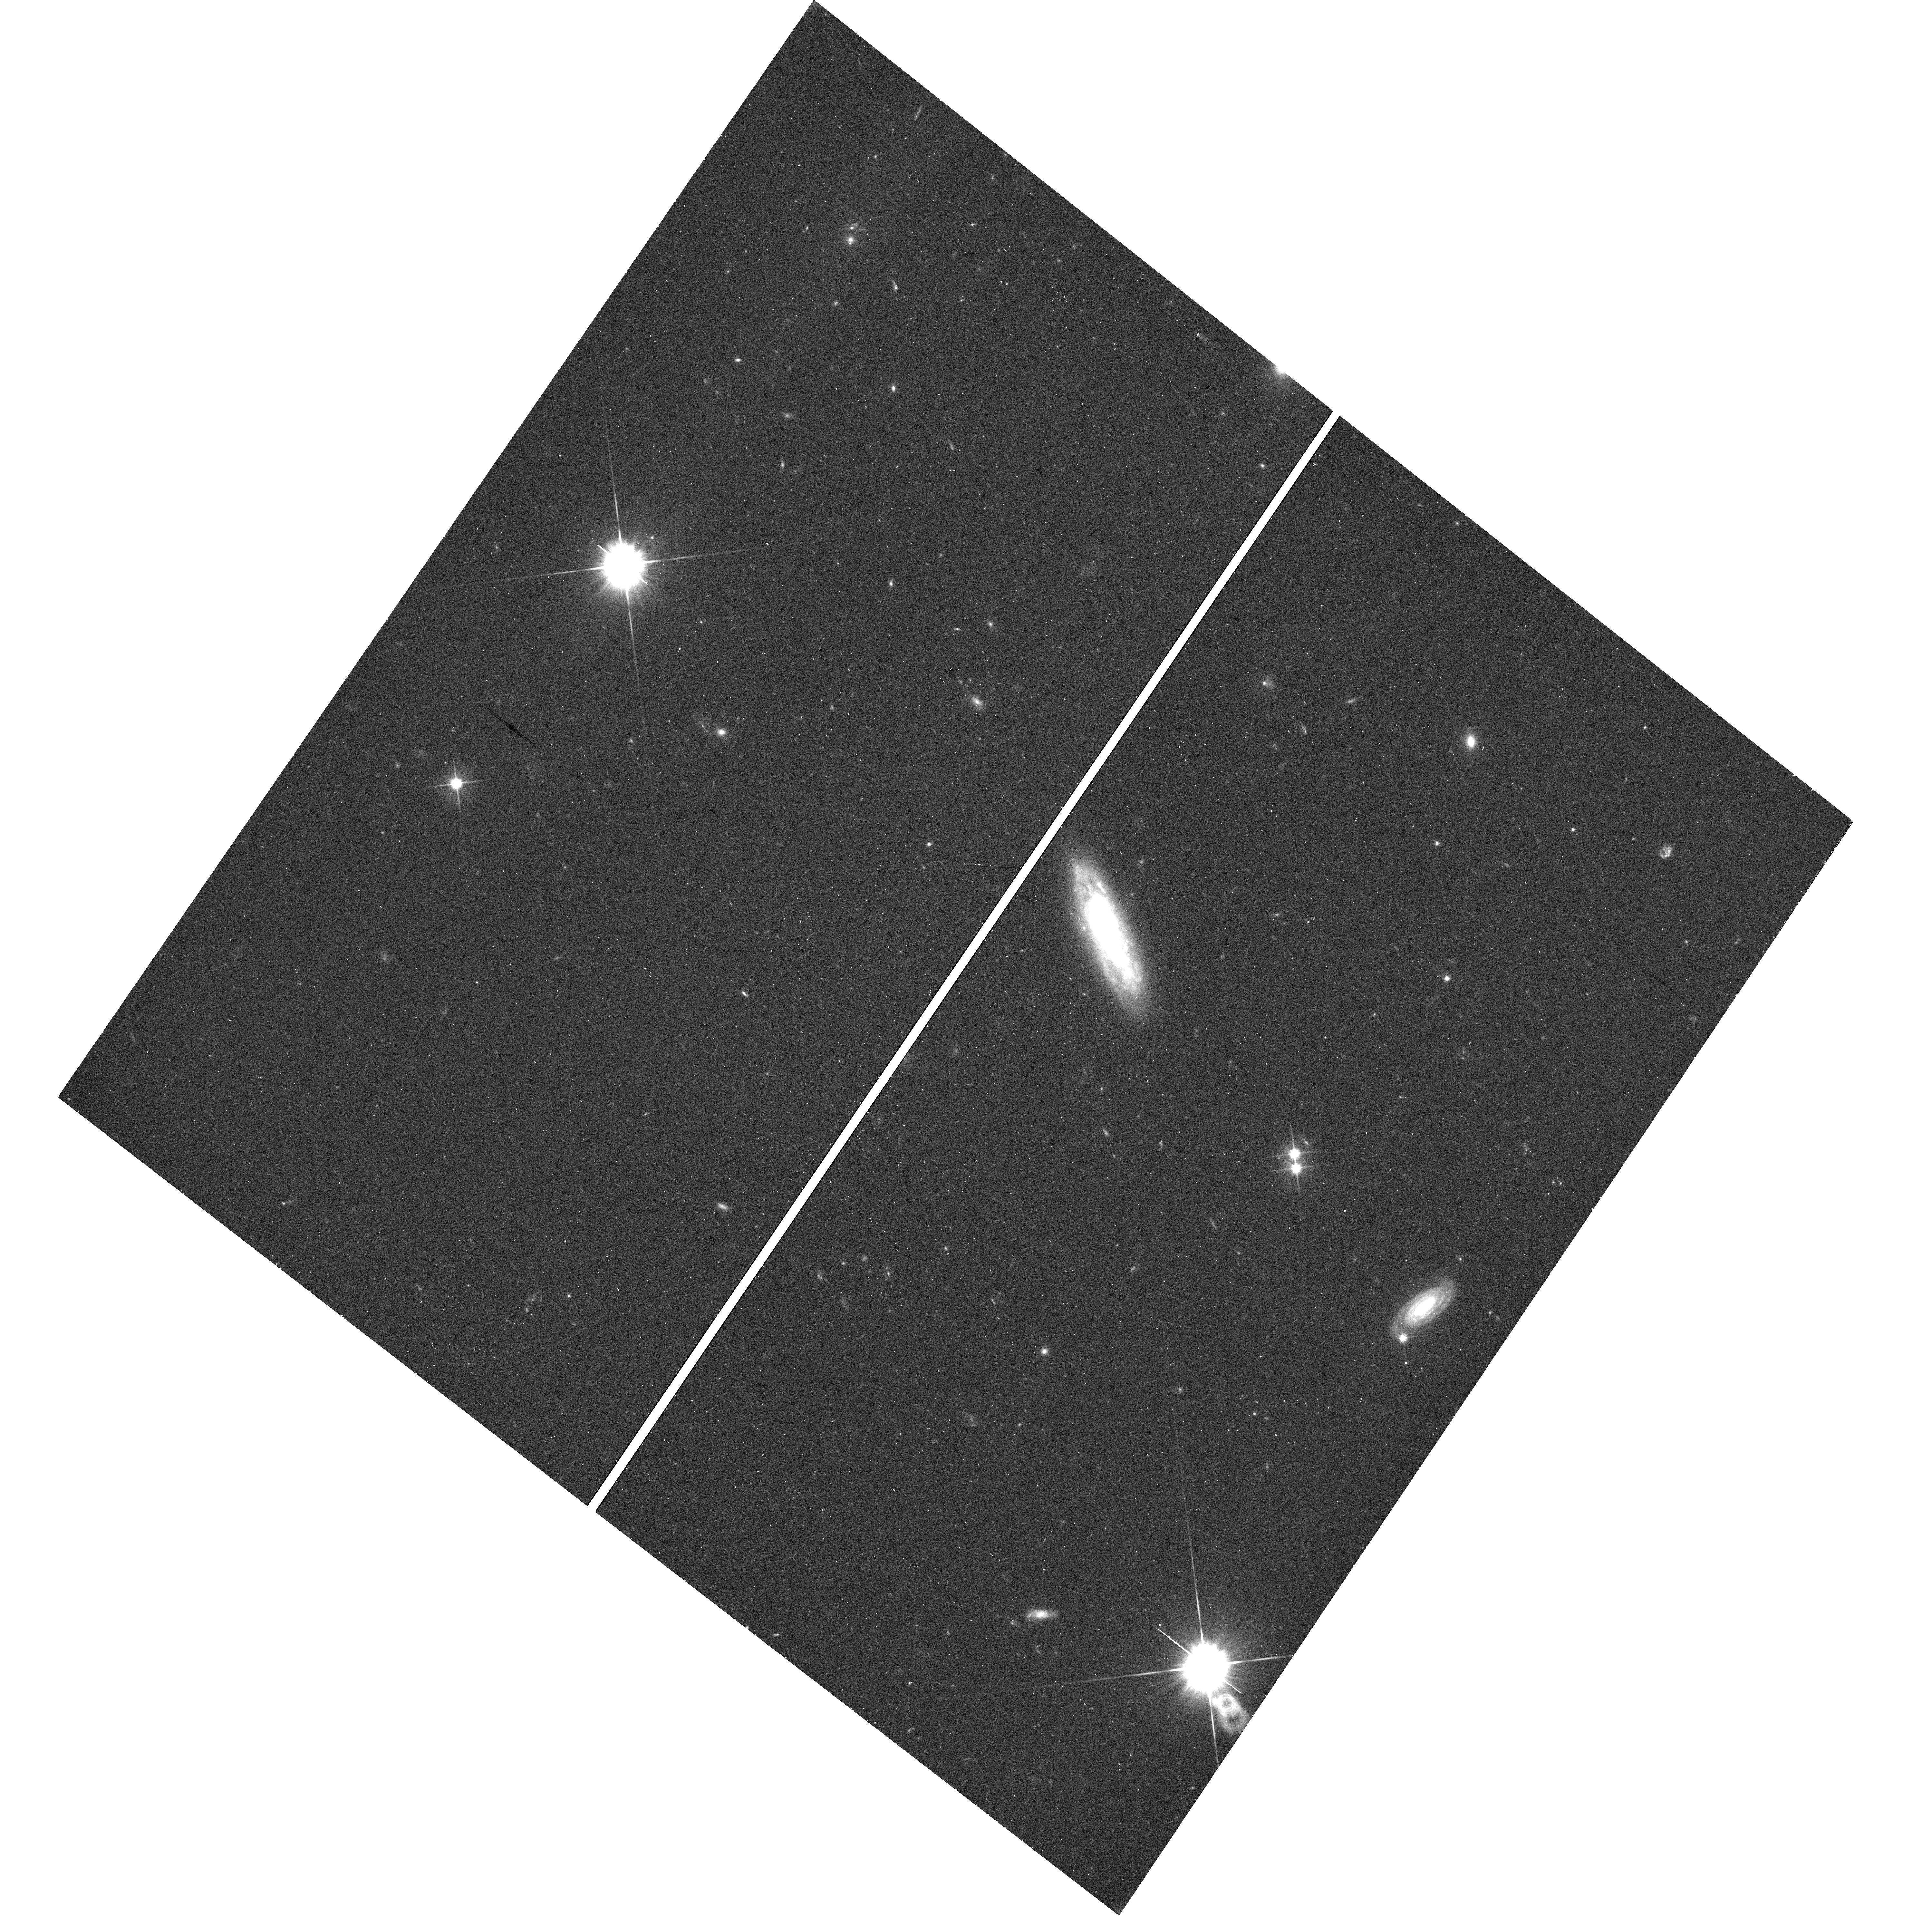
Target: DESIJ122920.14+604844.4
Instrument: WFC3/UVIS
Filter: F606W
Exposure: 20 min
Observation ID: hst_17735_0c_wfc3_uvis_f606w_iffo0c

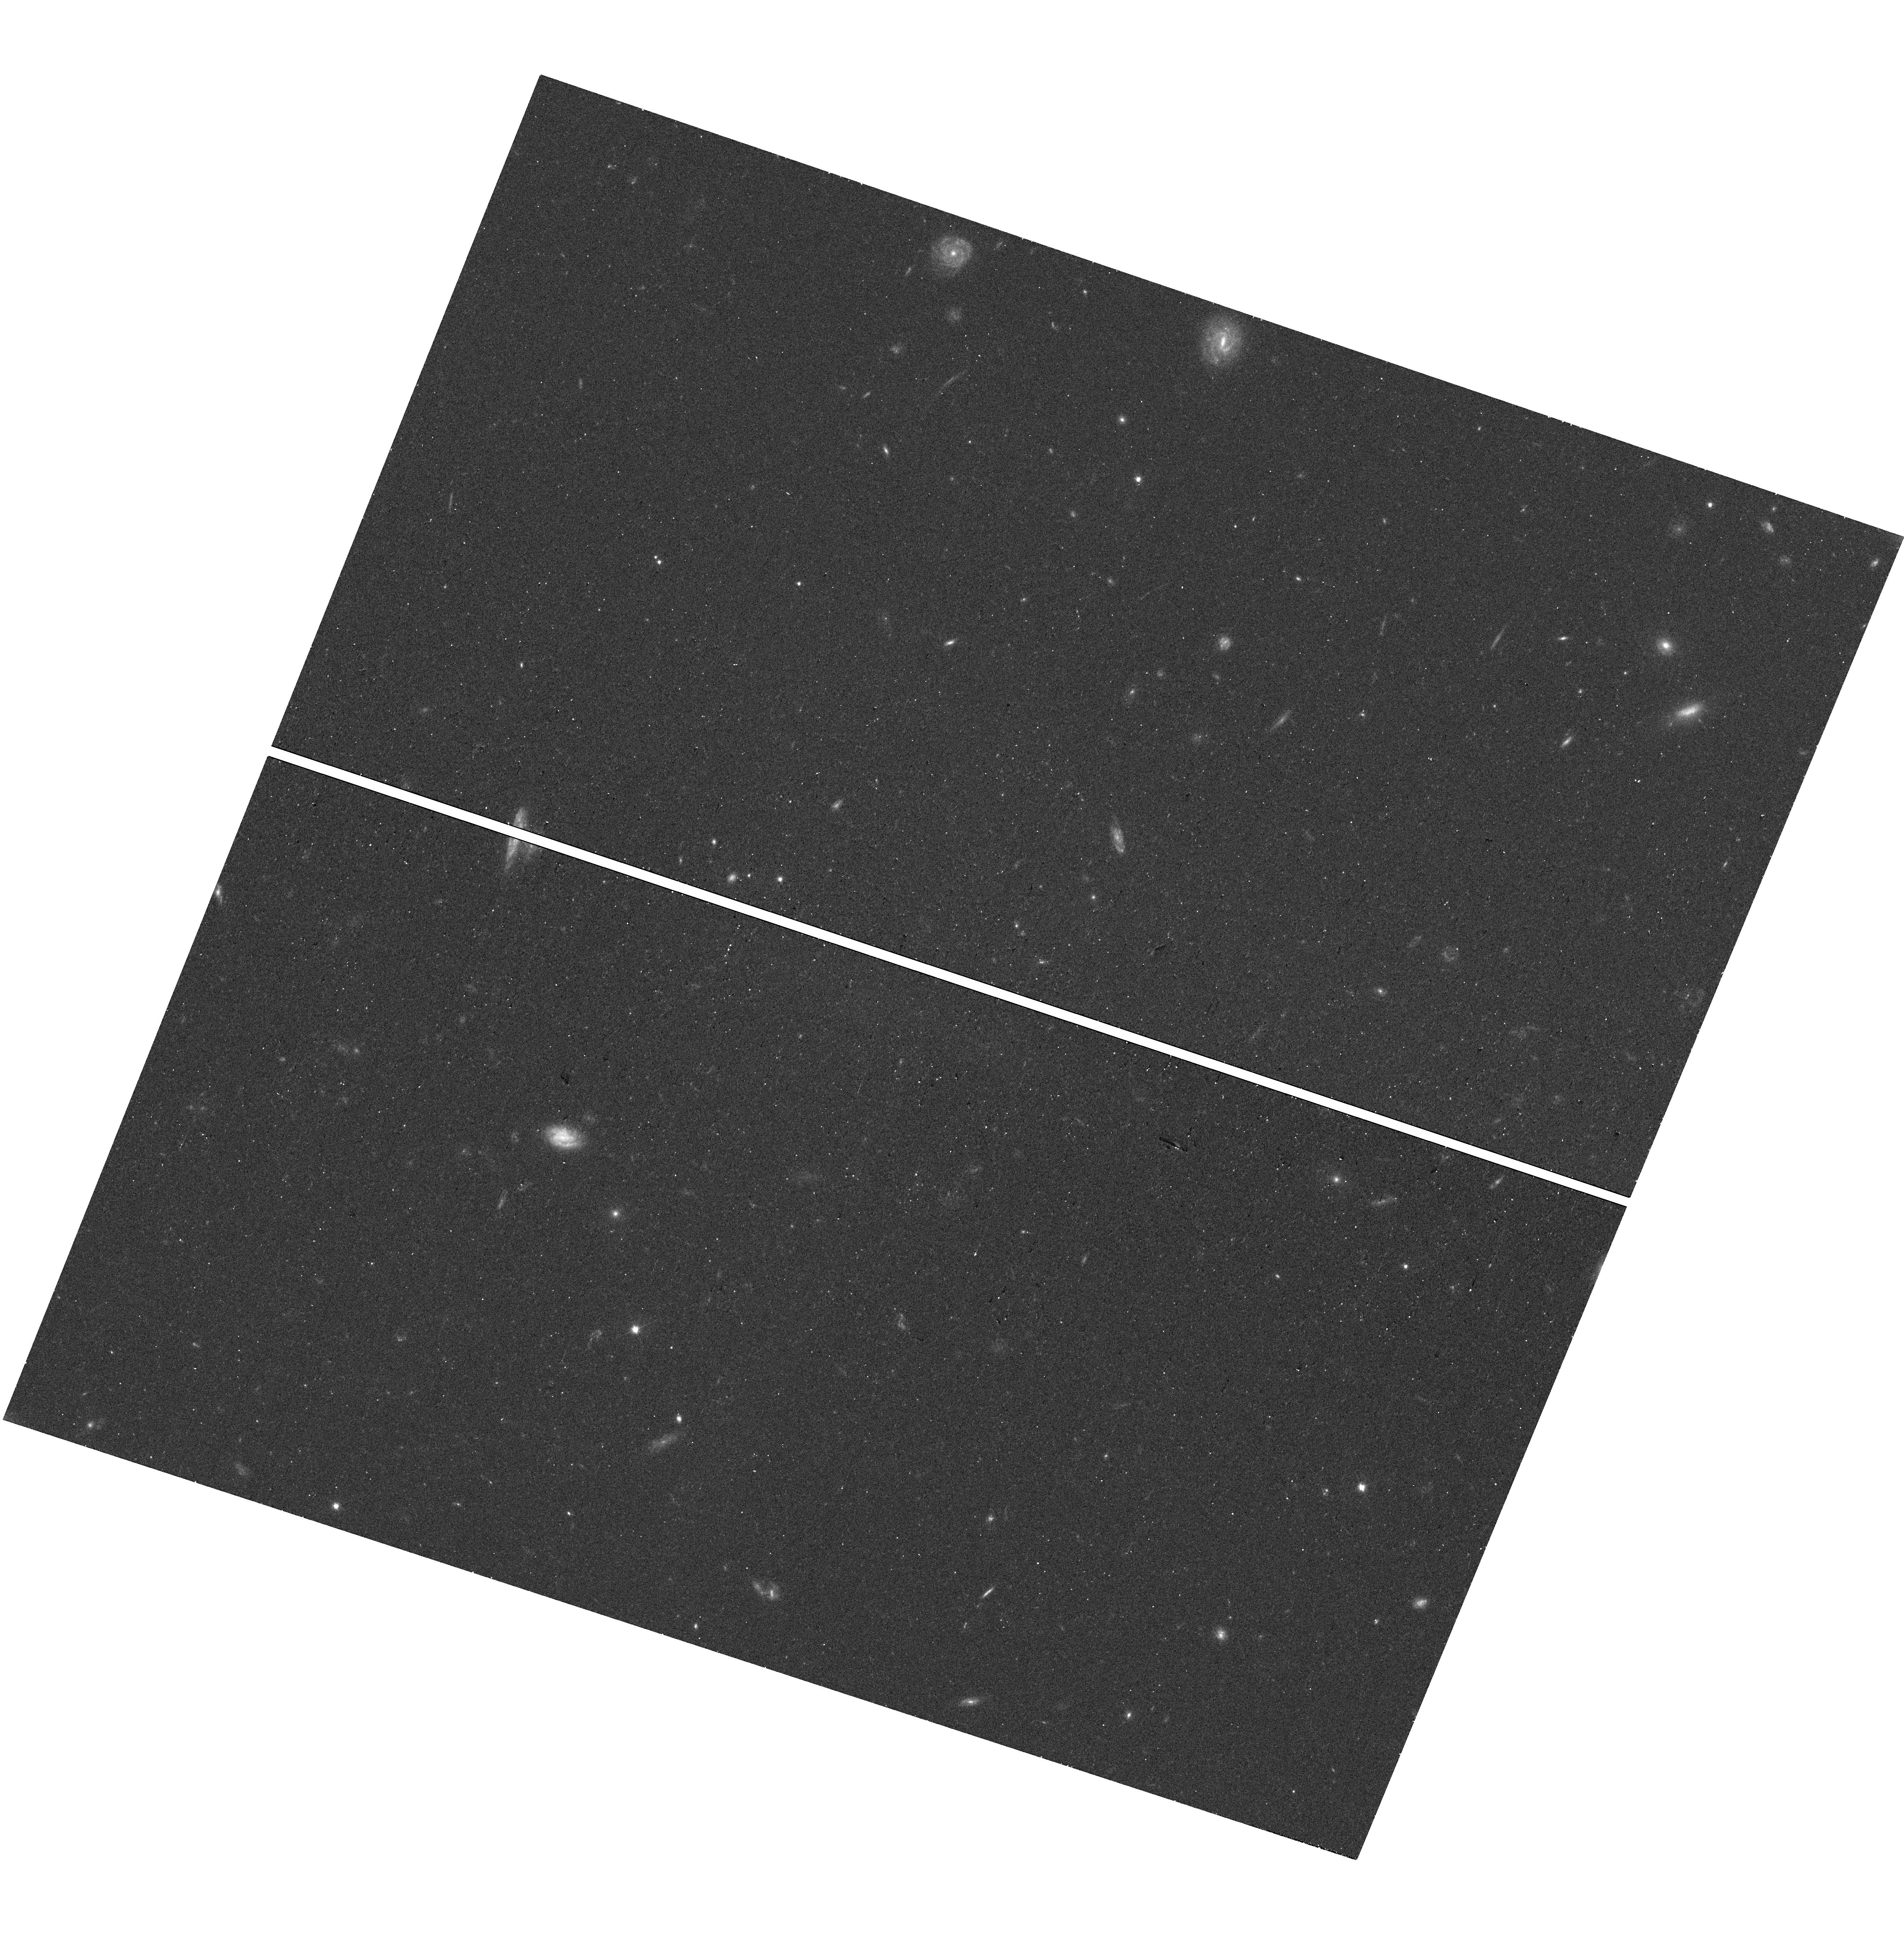
Target: DESIJ115641.16+005558.0
Instrument: WFC3/UVIS
Filter: F606W
Exposure: 14 min
Observation ID: hst_17735_38_wfc3_uvis_f606w_iffo38

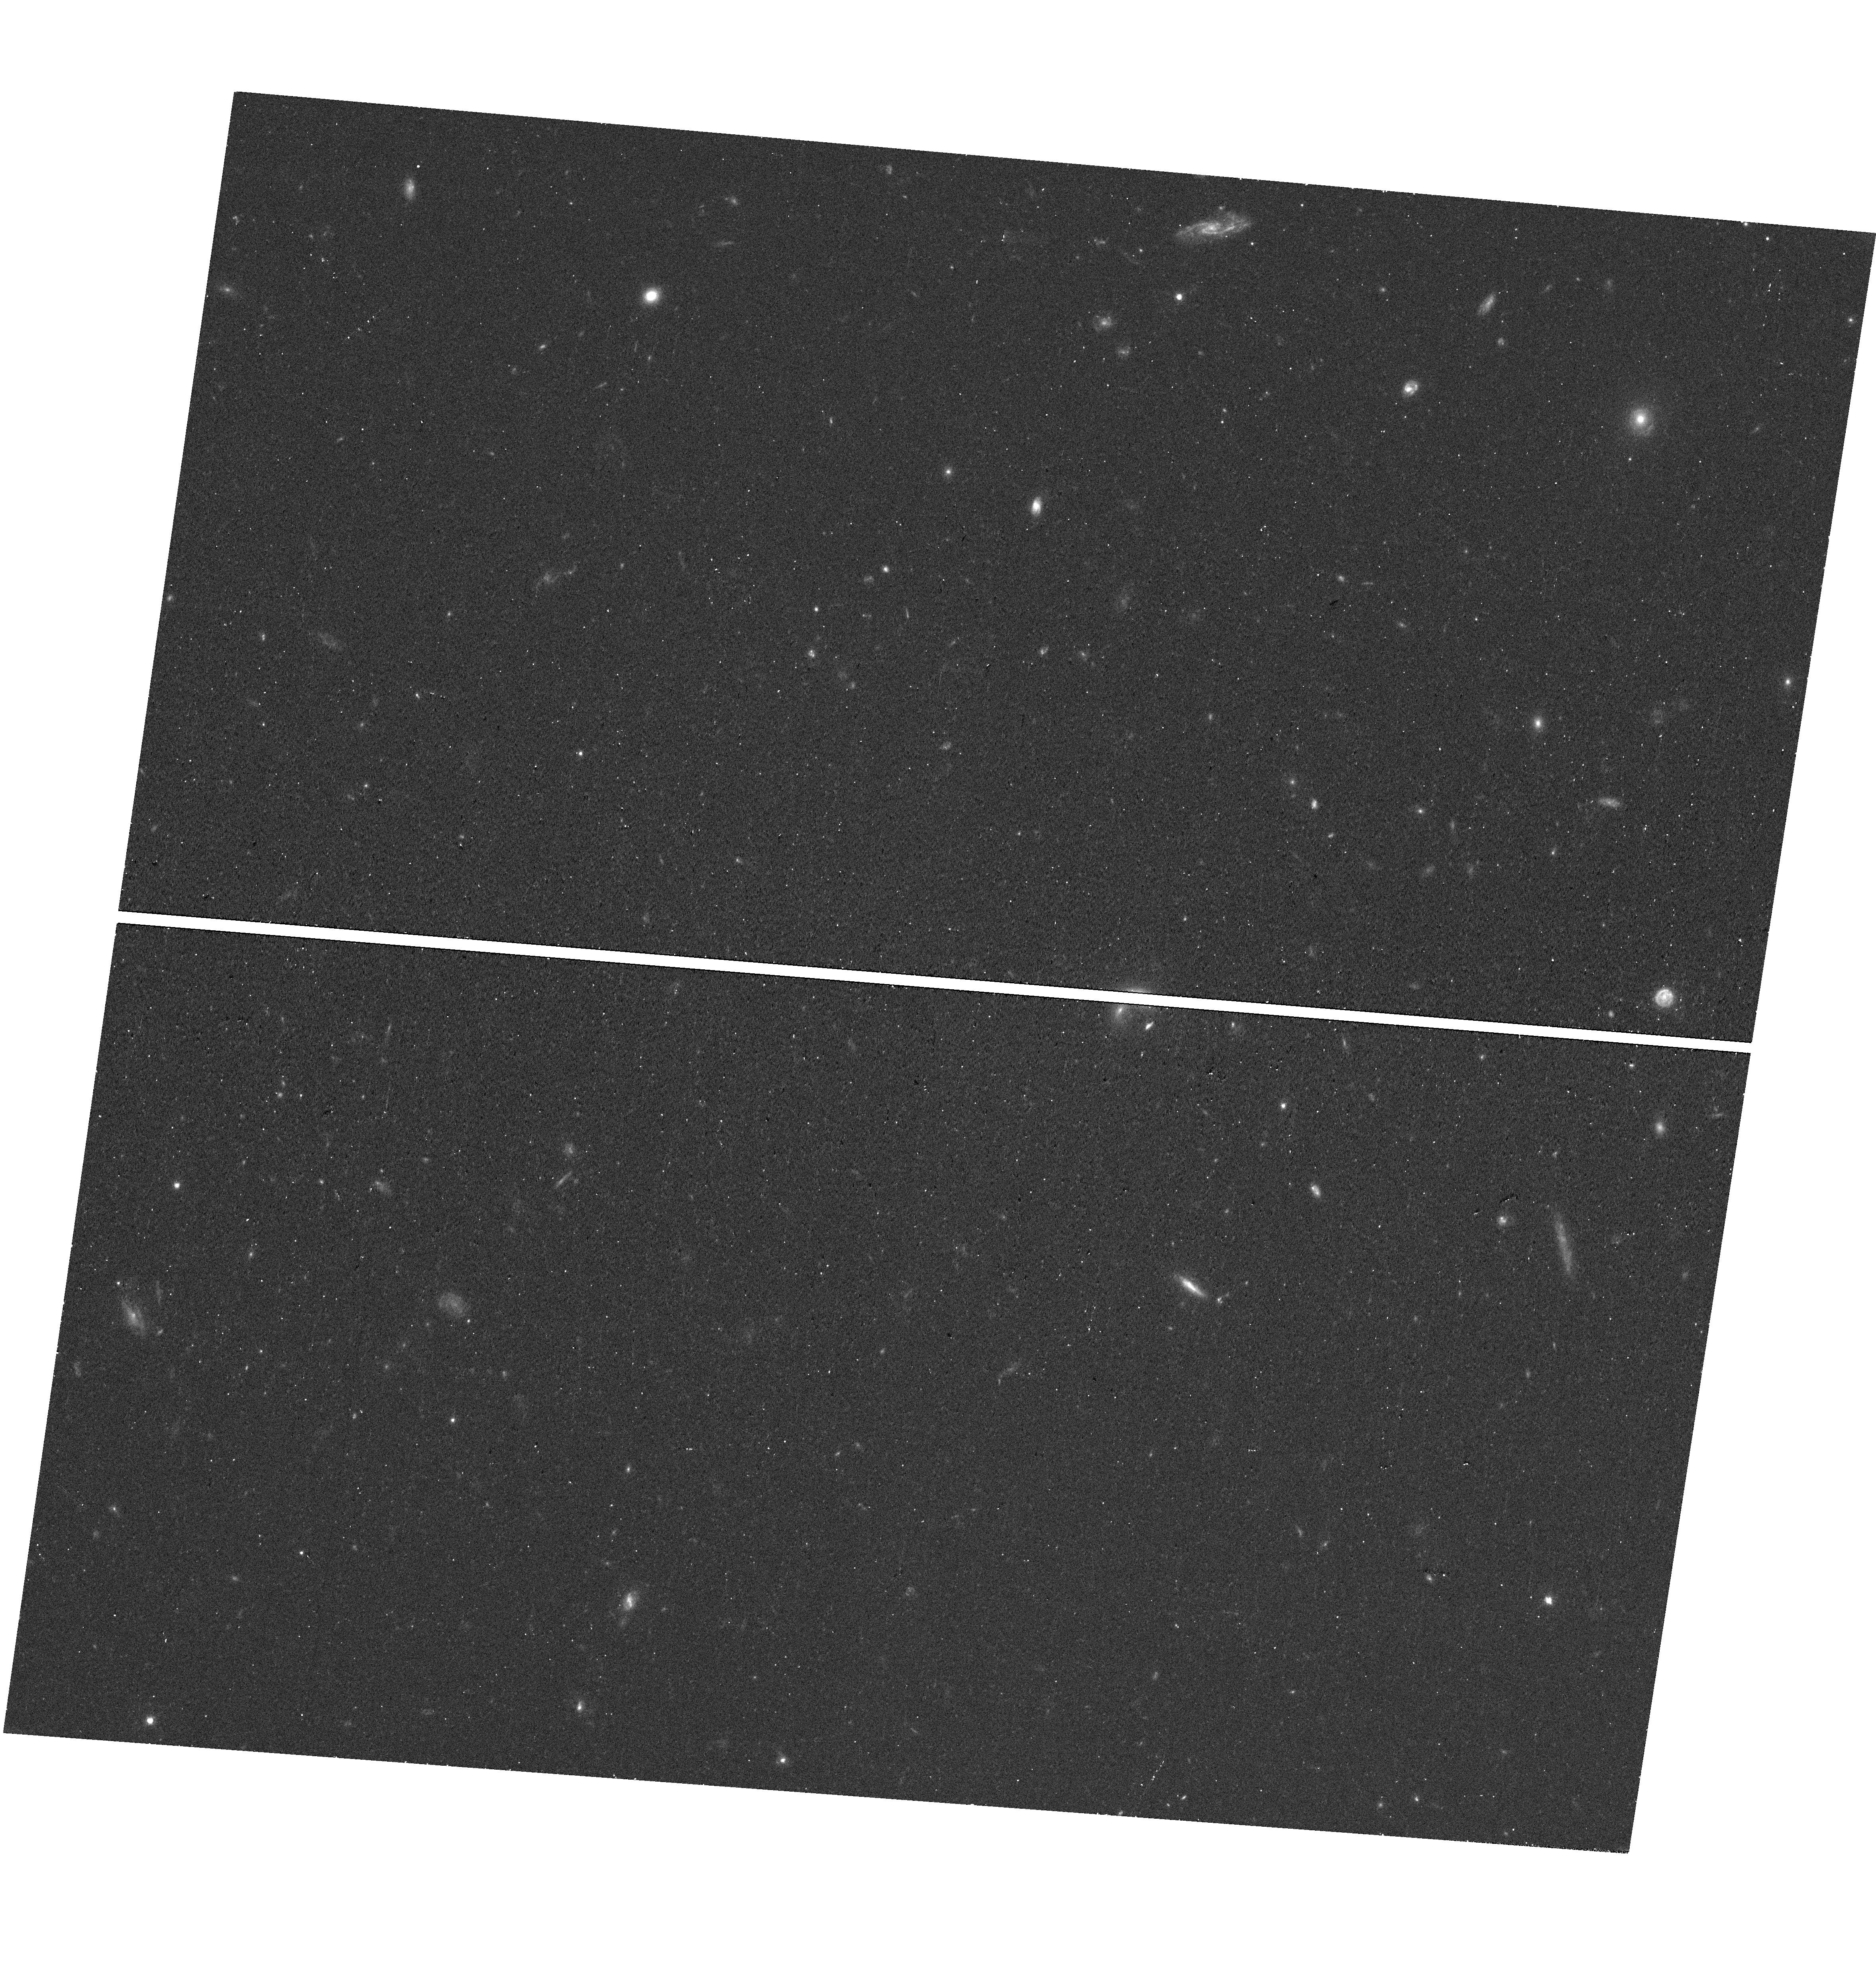
Target: DESIJ123105.51+613446.5
Instrument: WFC3/UVIS
Filter: F606W
Exposure: 14 min
Observation ID: hst_17735_0l_wfc3_uvis_f606w_iffo0l

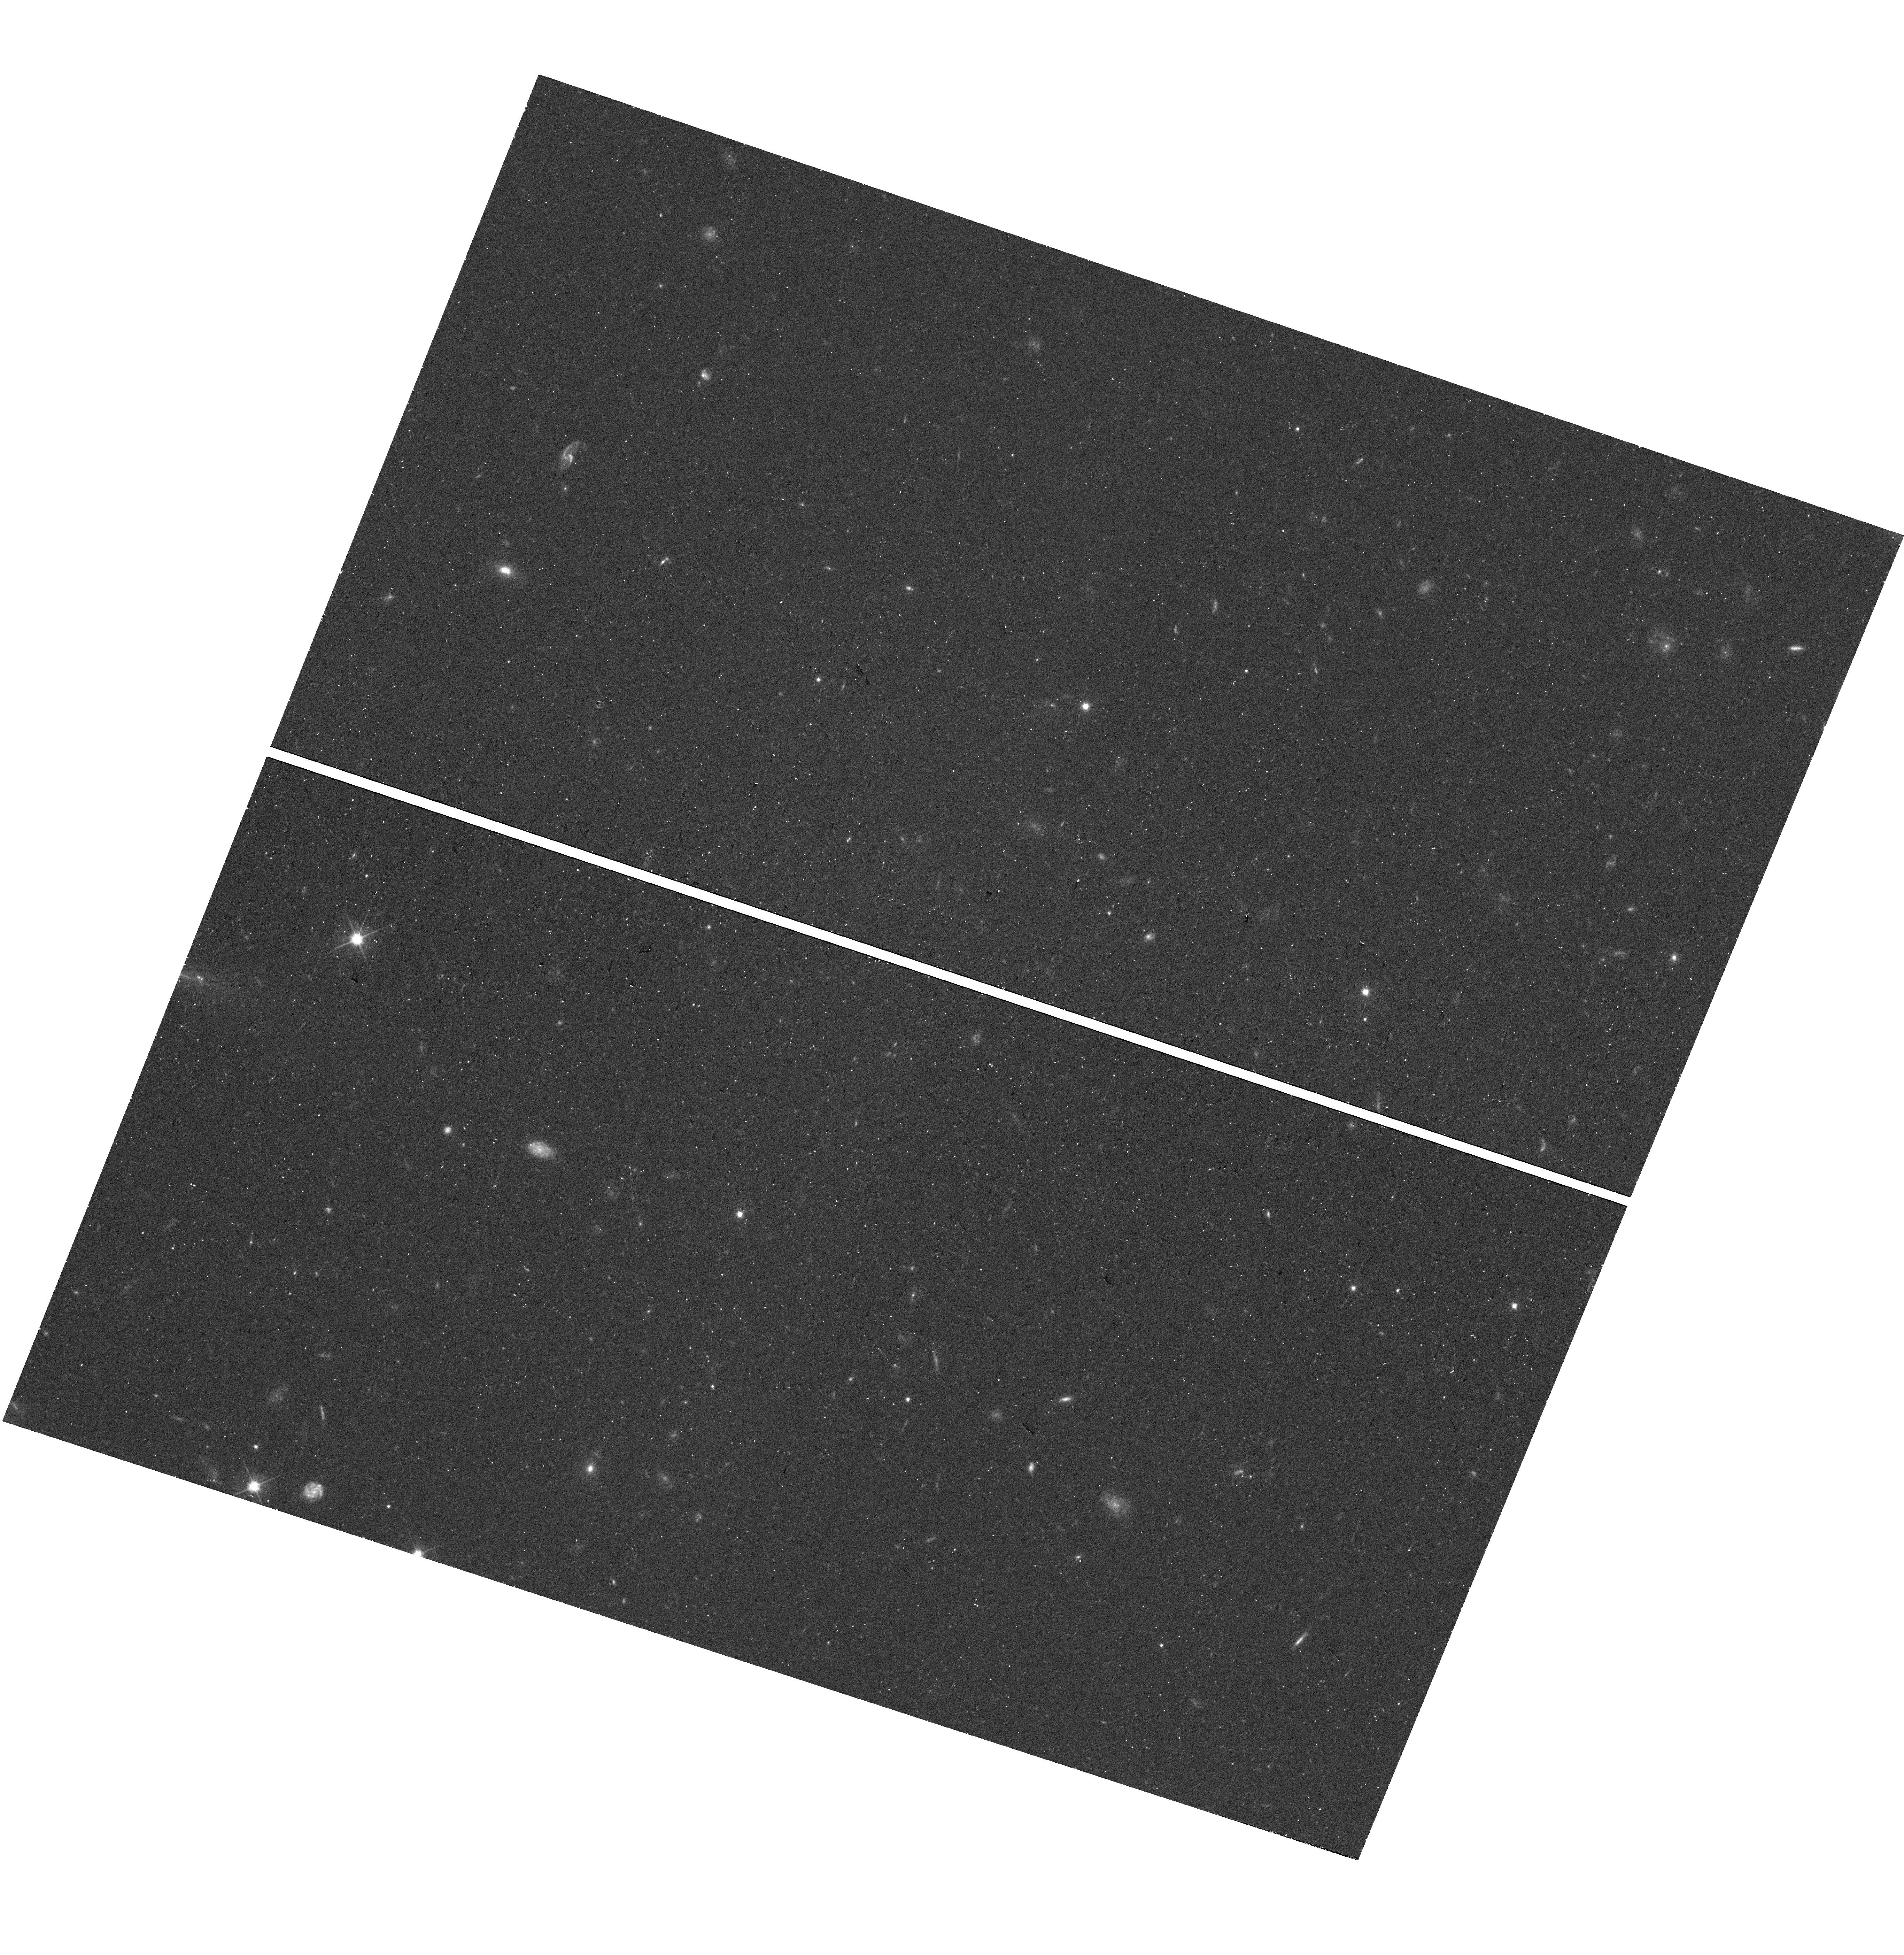
Target: DESIJ121206.99-002817.8
Instrument: WFC3/UVIS
Filter: F606W
Exposure: 14 min
Observation ID: hst_17735_16_wfc3_uvis_f606w_iffo16

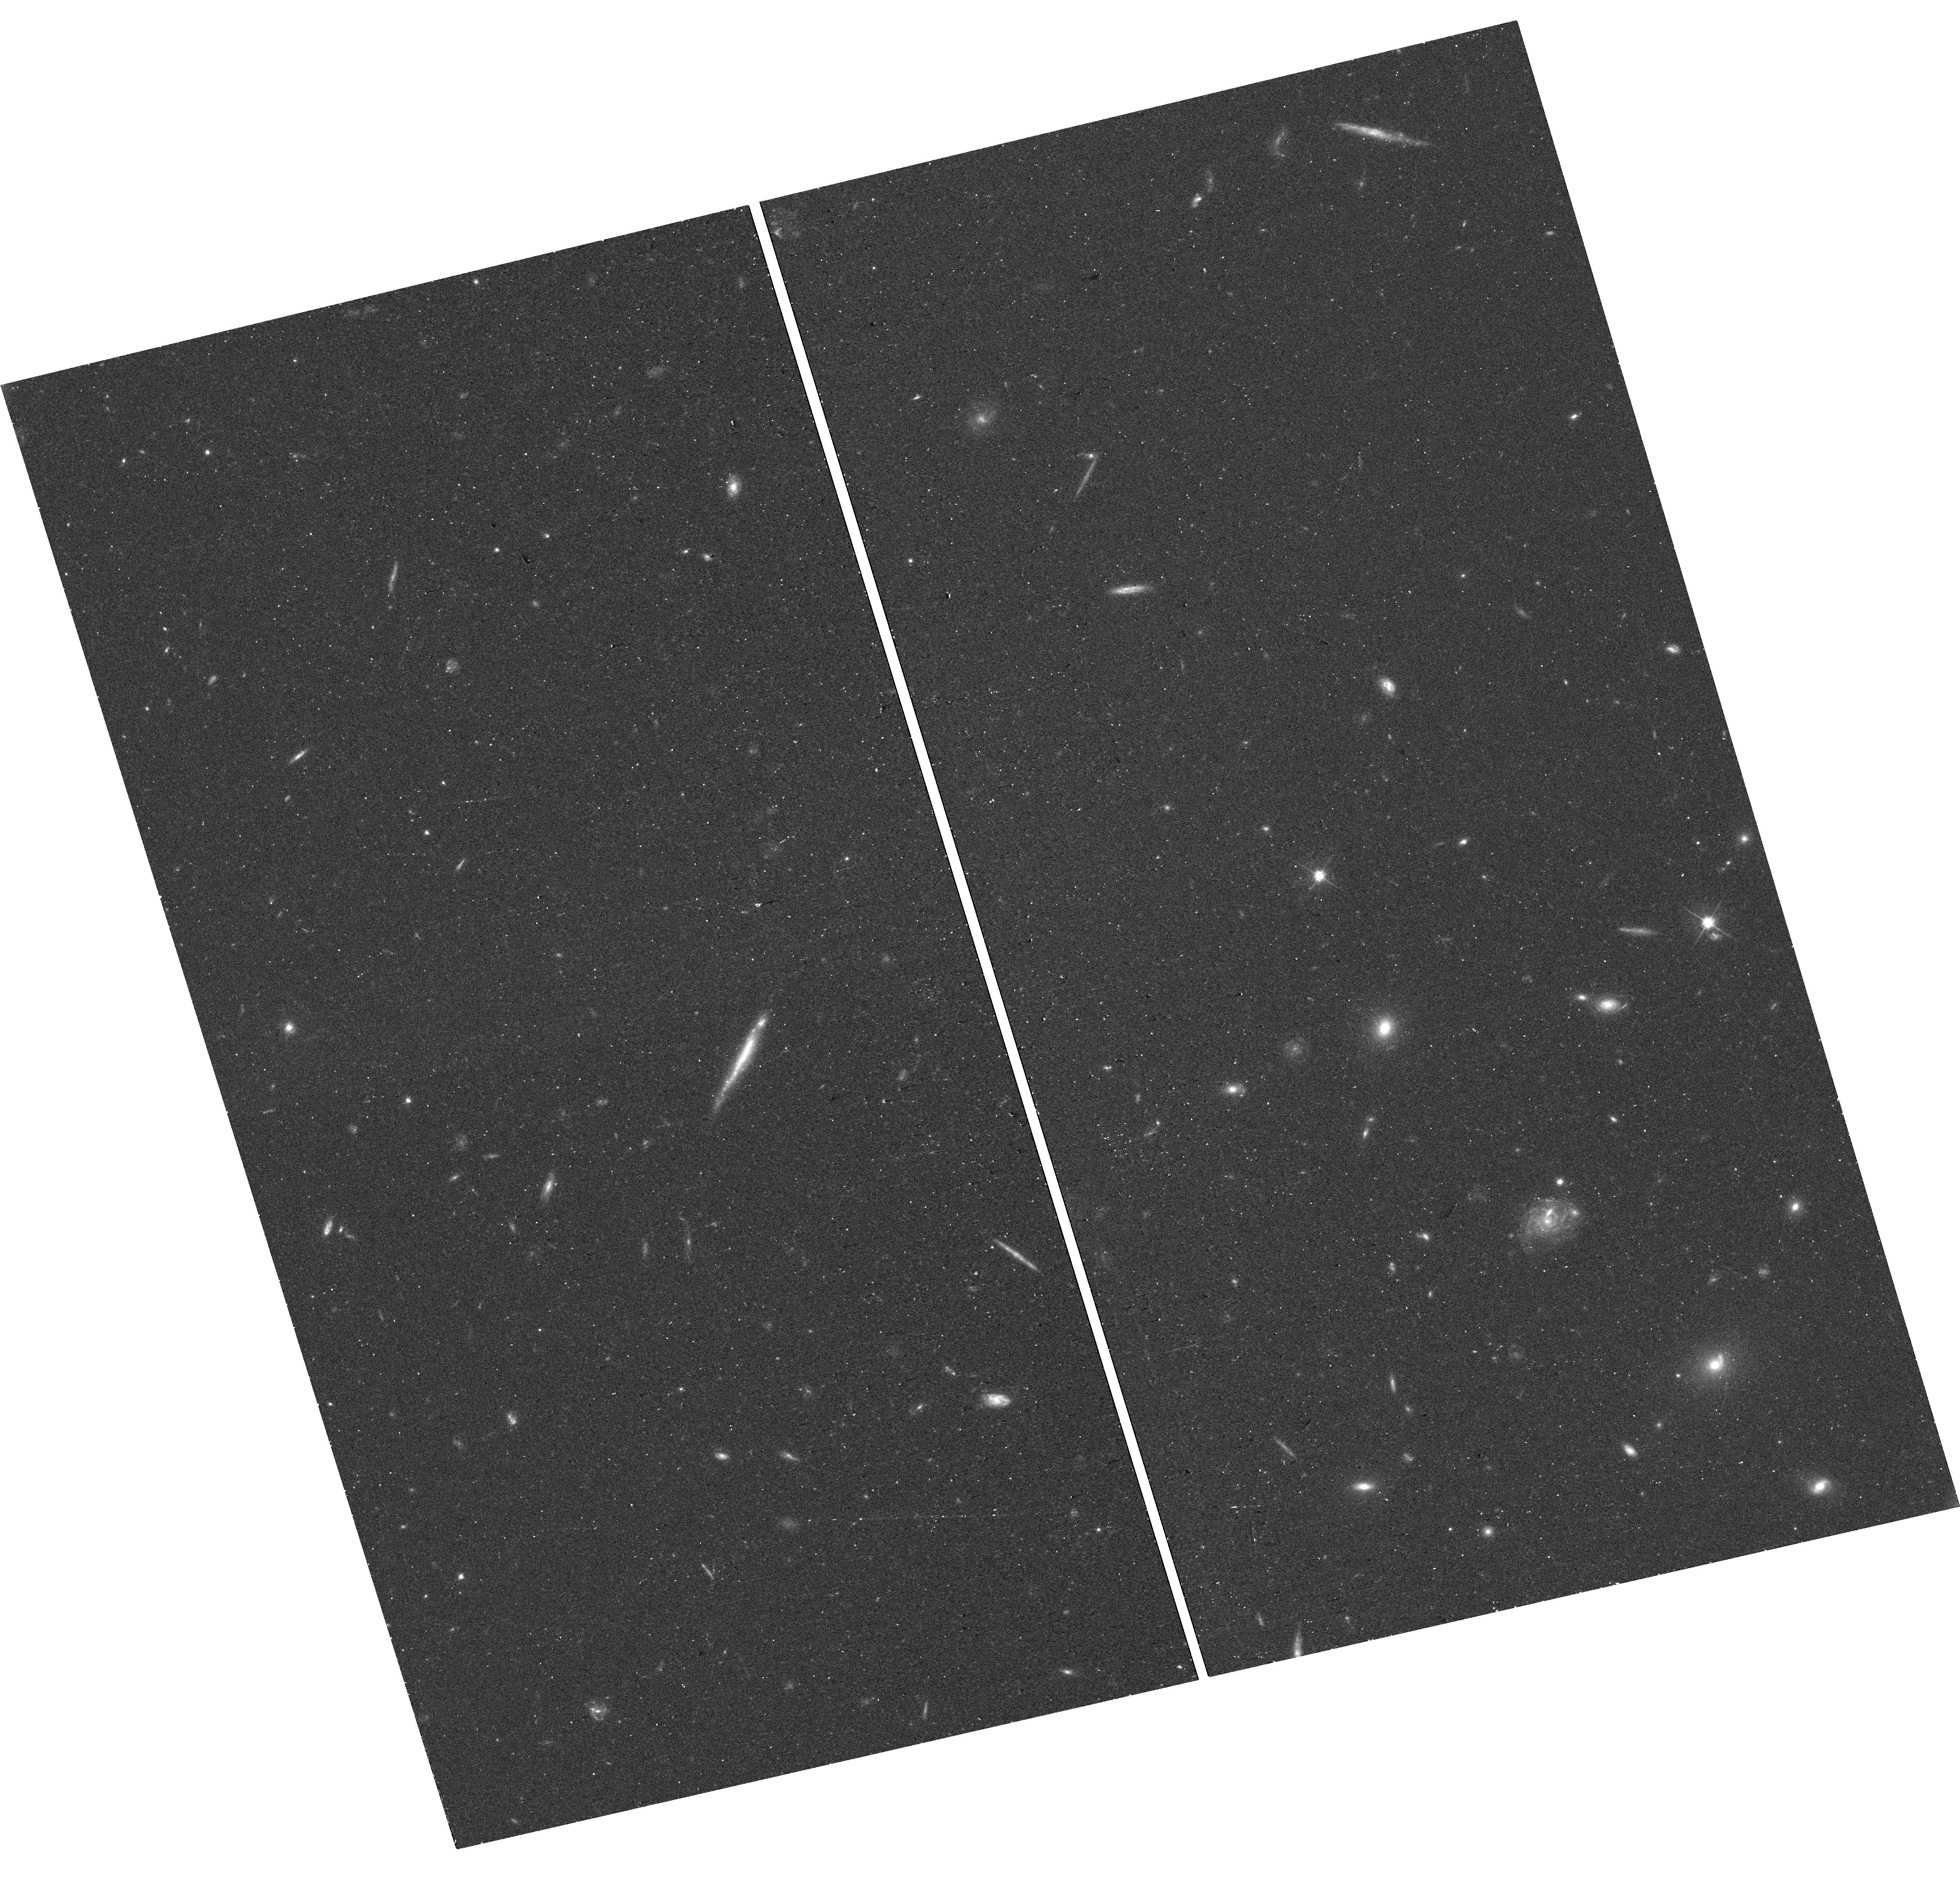
Target: DESIJ125735.69+260905.0
Instrument: WFC3/UVIS
Filter: F606W
Exposure: 20 min
Observation ID: hst_17735_65_wfc3_uvis_f606w_iffo65

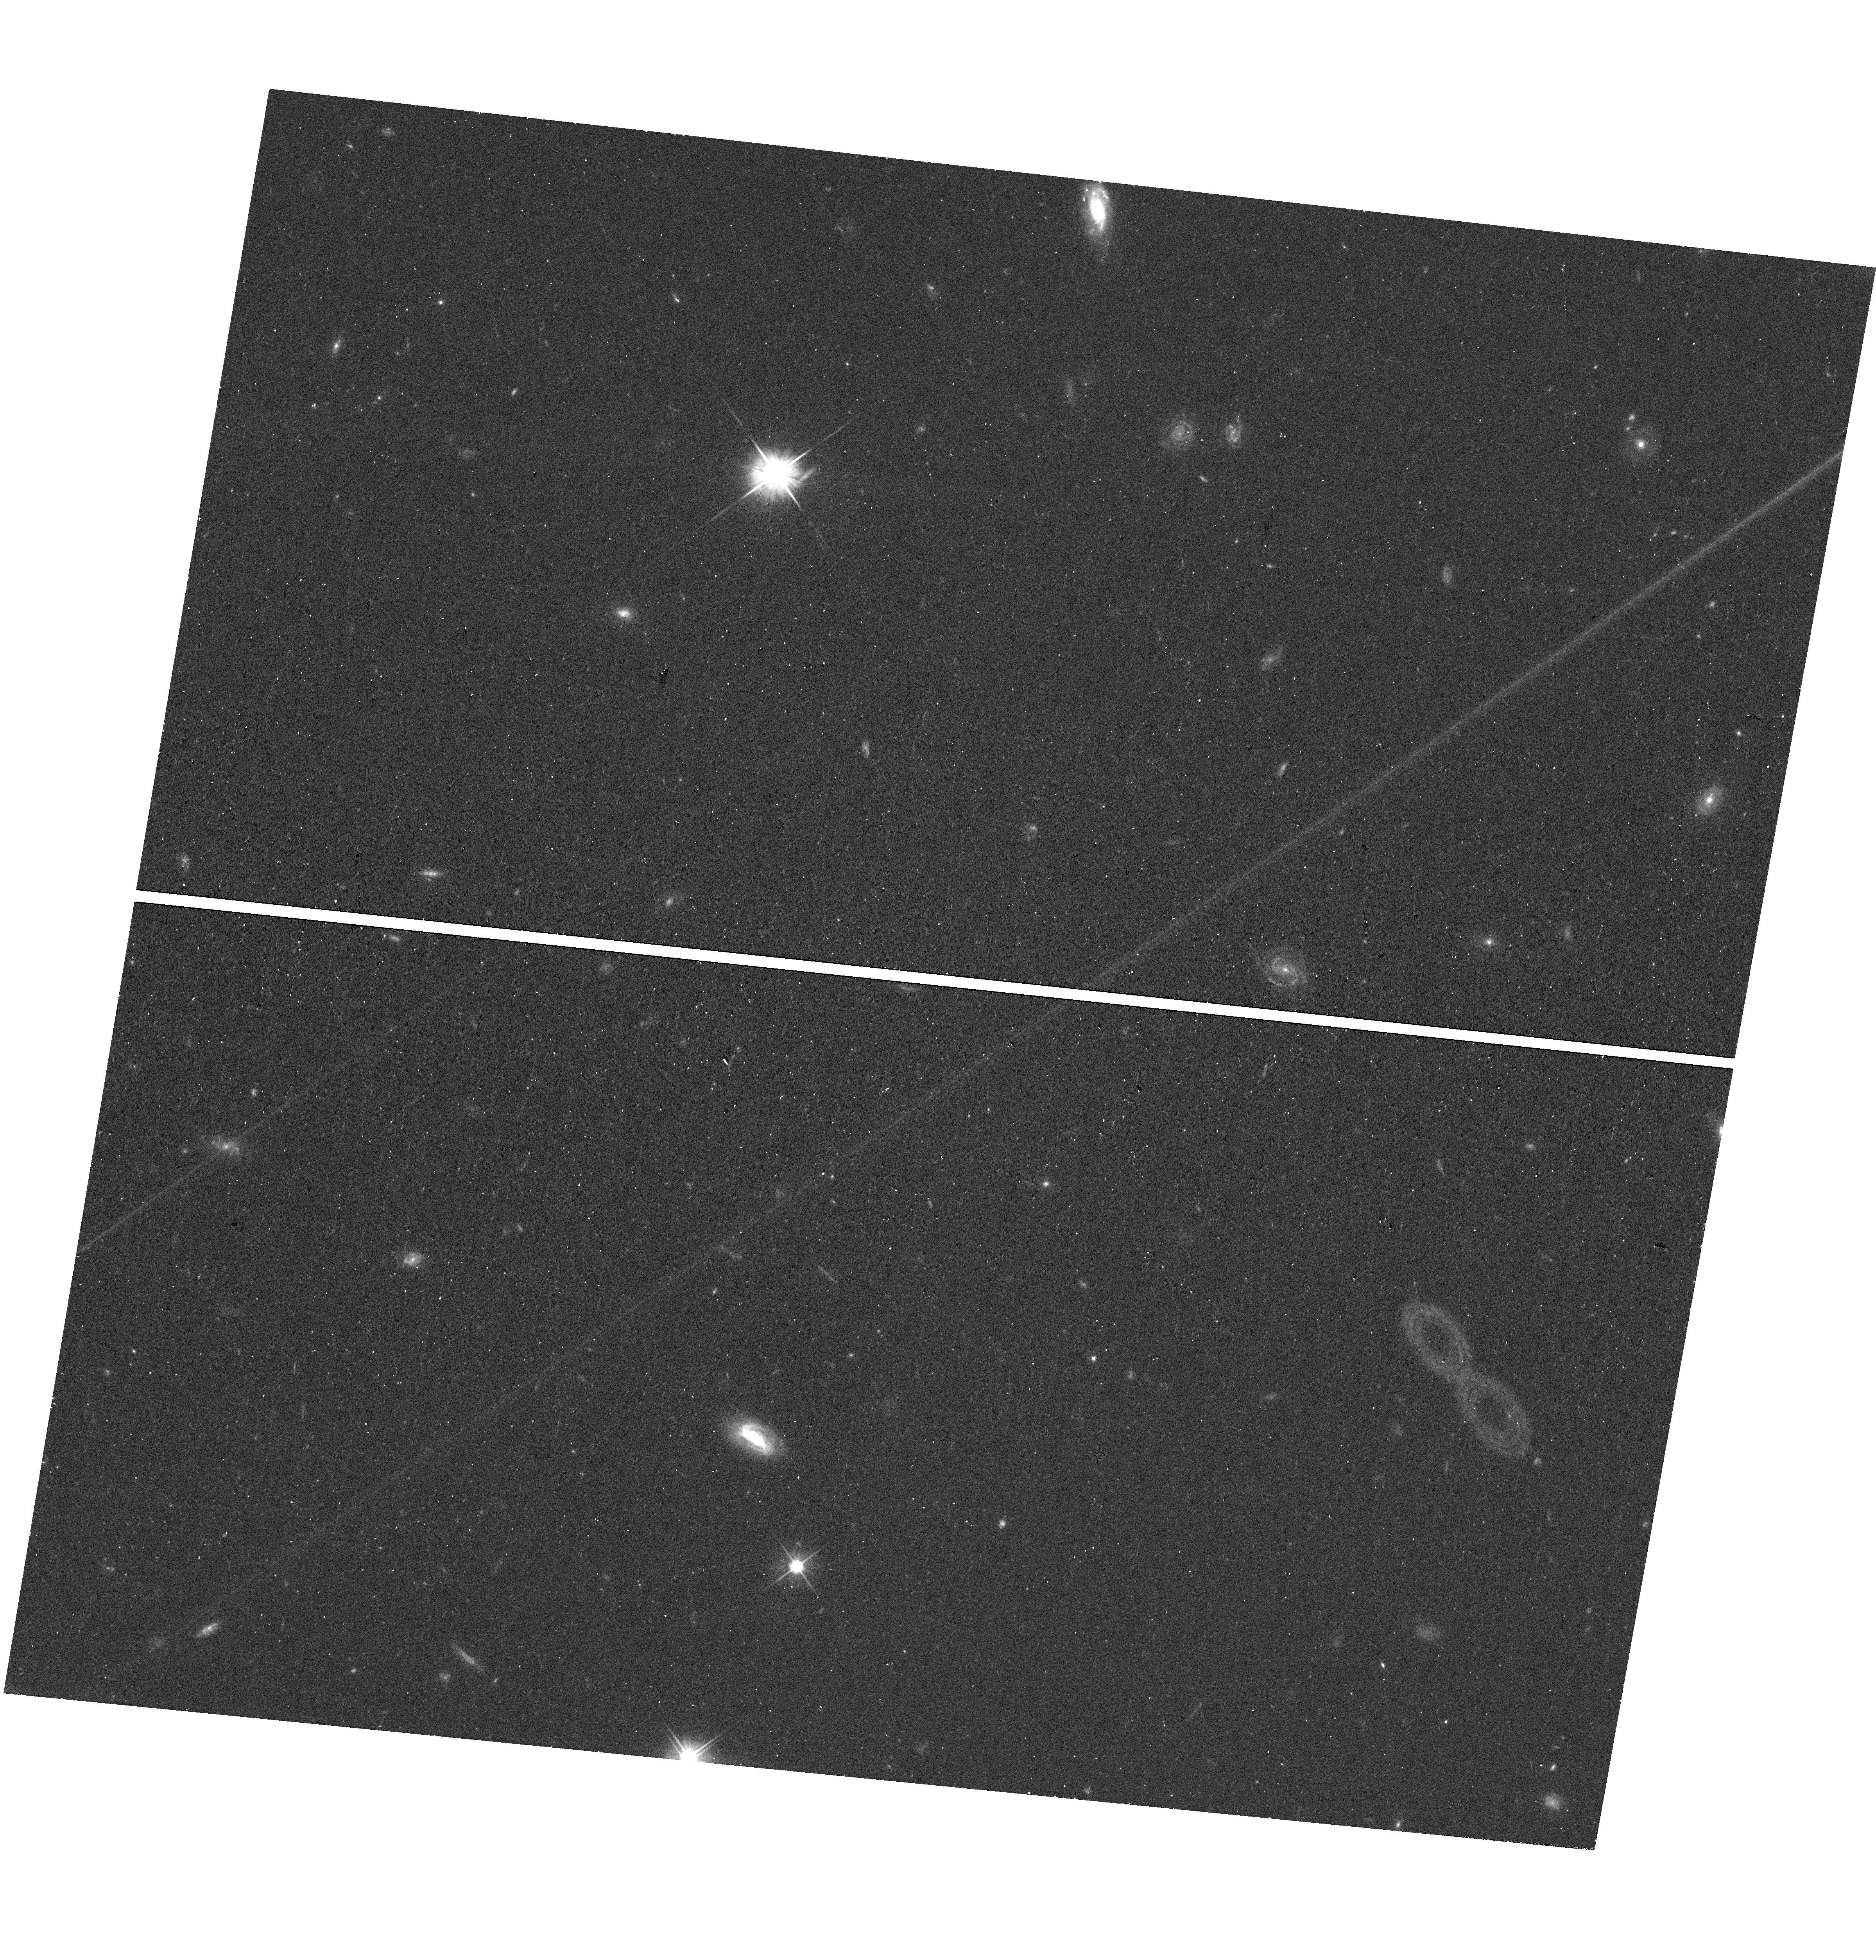
Target: DESIJ124325.34+610745.9
Instrument: WFC3/UVIS
Filter: F606W
Exposure: 14 min
Observation ID: hst_17735_0h_wfc3_uvis_f606w_iffo0h

Confirming Spectroscopic Strong Lens Candidates from the DESI One-Percent Survey (PI: Bolton, Adam S.)

We propose an HST-WFC3 Snapshot imaging survey of 127 high-probability strong gravitational lens candidates selected from within the public Early Data Release of the Dark Energy Spectroscopic Instrument (DESI) project, to confirm their lensing nature and to extract lens-galaxy masses and mass-density profiles through lens modeling. These lens candidates have been selected for the appearance of higher-redshift emission lines in the spectra of lower-redshift massive galaxies targeted by DESI. This is the first major spectroscopic strong lens sample from this next-generation redshift survey, which promises to deliver of-order 10, 000 new strong lens candidates by its completion. This new lens sample will be highly complementary to existing strong lens samples, particularly those selected from ground-based imaging surveys. Combined with existing samples, these observations will enable an improved determination of the evolution of the mass-density profile of massive elliptical galaxies, a trend for which observation and theory are currently in tension. Our observations will also deliver a significant increase in the number of known lenses that can be monitored for lensed supernovae by the current and forthcoming generations of wide-field time-domain surveys. We request zero proprietary period for our observations, and will publish our derived data products and lens models online through the STScI-MAST high-level science product framework.